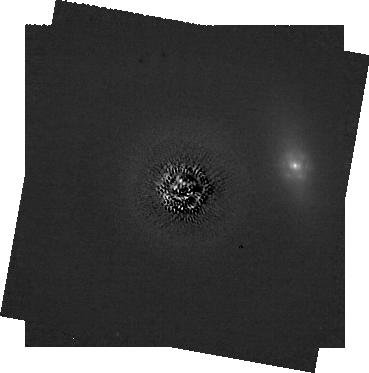
Target: HD-107146. Instrument: NIRCAM/CORON. Filter: F182M+MASKRND. Exposure: 2.1 h. Observation ID: jw02780-c1012_t002_nircam_f182m-maskrnd-sub320a335r

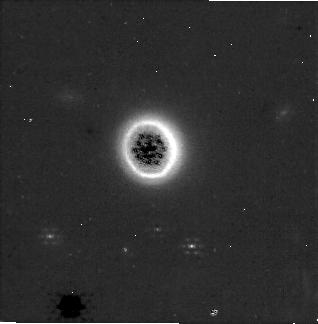
Target: HD-181327. Instrument: NIRCAM/CORON. Filter: F250M+MASKRND. Exposure: 28 min. Observation ID: jw02780-c1014_t001_nircam_f250m-maskrnd-sub320a335r

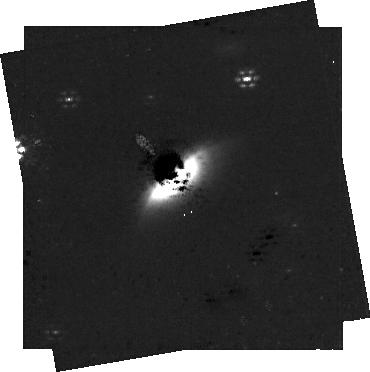
Target: HD-61005. Instrument: NIRCAM/CORON. Filter: F250M+MASKRND. Exposure: 56 min. Observation ID: jw02780-c1022_t004_nircam_f250m-maskrnd-sub320a335r

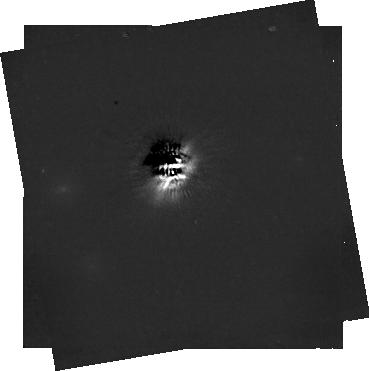
Target: HD-32297. Instrument: NIRCAM/CORON. Filter: F444W+MASKRND. Exposure: 56 min. Observation ID: jw02780-c1016_t005_nircam_f444w-maskrnd-sub320a335r

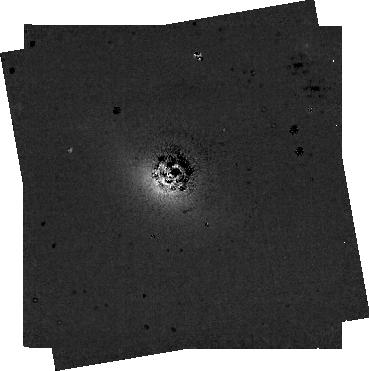
Target: HD-10647. Instrument: NIRCAM/CORON. Filter: F300M+MASKRND. Exposure: 1 h. Observation ID: jw02780-c1011_t003_nircam_f300m-maskrnd-sub320a335r

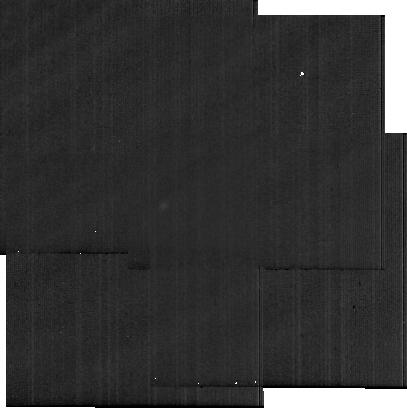
Target: HD10647MIRI_BCKG. Instrument: MIRI. Filter: F2100W. Exposure: 36 min. Observation ID: jw02780-o001_t012_miri_f2100w-sub256

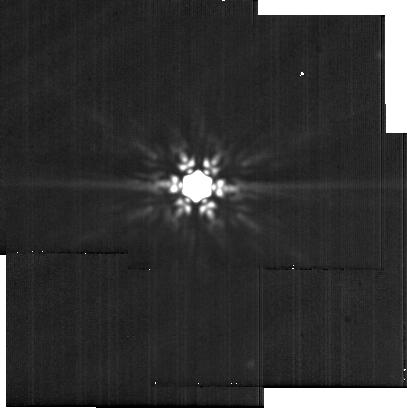
Target: HD-10647-PSF. Instrument: MIRI. Filter: F2100W. Exposure: 36 min. Observation ID: jw02780-o006_t008_miri_f2100w-sub256

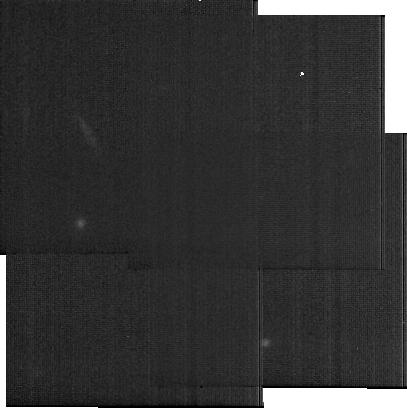
Target: HD107146MIRI_BCKG. Instrument: MIRI. Filter: F2100W. Exposure: 33 min. Observation ID: jw02780-o007_t013_miri_f2100w-sub256

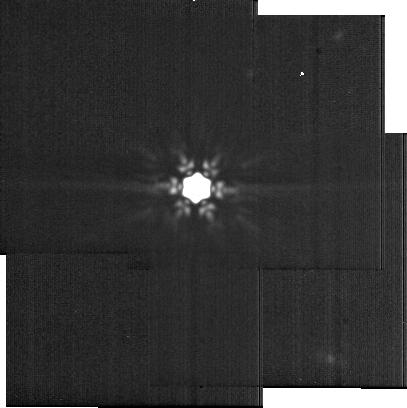
Target: HD-107146-PSF. Instrument: MIRI. Filter: F2100W. Exposure: 33 min. Observation ID: jw02780-o012_t007_miri_f2100w-sub256

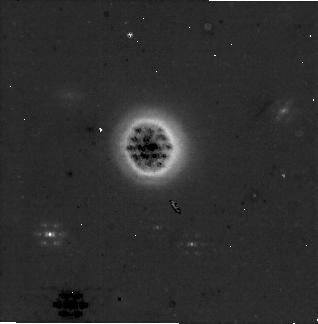
Target: HD-181327. Instrument: NIRCAM/CORON. Filter: F335M+MASKRND. Exposure: 28 min. Observation ID: jw02780-c1014_t001_nircam_f335m-maskrnd-sub320a335r

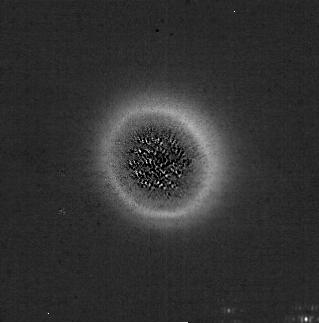
Target: HD-181327. Instrument: NIRCAM/CORON. Filter: F210M+MASKRND. Exposure: 56 min. Observation ID: jw02780-c1013_t001_nircam_f210m-maskrnd-sub320a335r

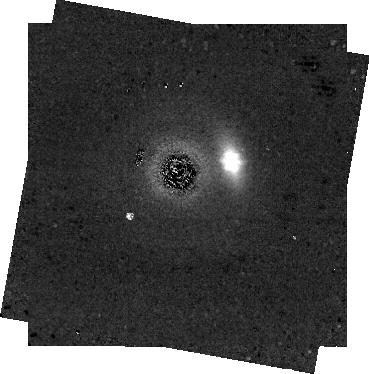
Target: HD-107146. Instrument: NIRCAM/CORON. Filter: F250M+MASKRND. Exposure: 1 h. Observation ID: jw02780-c1012_t002_nircam_f250m-maskrnd-sub320a335r

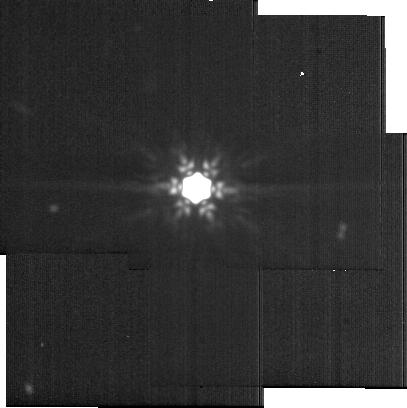
Target: HD-107146. Instrument: MIRI. Filter: F2100W. Exposure: 33 min. Observation ID: jw02780-o009_t002_miri_f2100w-sub256

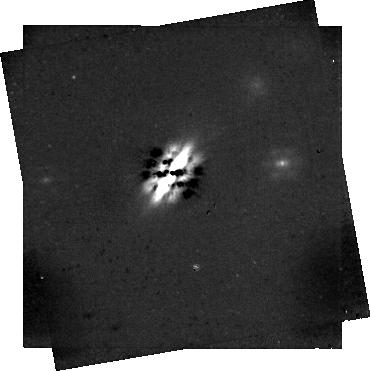
Target: HD-32297. Instrument: NIRCAM/CORON. Filter: F444W+MASKRND. Exposure: 56 min. Observation ID: jw02780-c1019_t005_nircam_f444w-maskrnd-sub320a335r

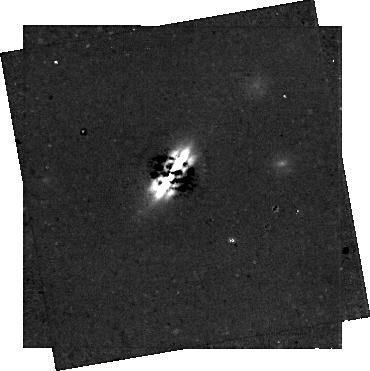
Target: HD-32297. Instrument: NIRCAM/CORON. Filter: F300M+MASKRND. Exposure: 56 min. Observation ID: jw02780-c1019_t005_nircam_f300m-maskrnd-sub320a335r

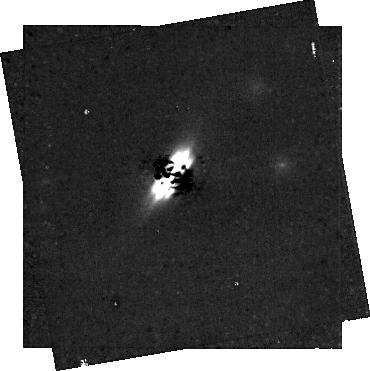
Target: HD-32297. Instrument: NIRCAM/CORON. Filter: F250M+MASKRND. Exposure: 56 min. Observation ID: jw02780-c1019_t005_nircam_f250m-maskrnd-sub320a335r

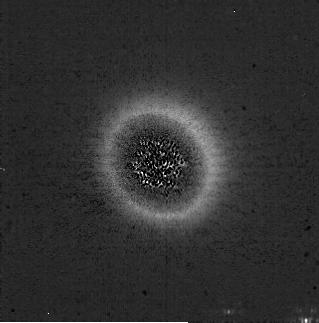
Target: HD-181327. Instrument: NIRCAM/CORON. Filter: F182M+MASKRND. Exposure: 56 min. Observation ID: jw02780-c1013_t001_nircam_f182m-maskrnd-sub320a335r

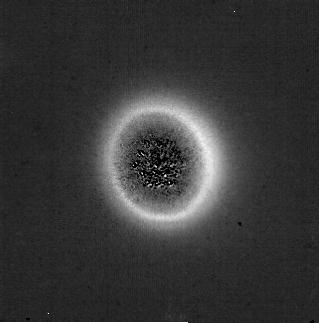
Target: HD-181327. Instrument: NIRCAM/CORON. Filter: F182M+MASKRND. Exposure: 56 min. Observation ID: jw02780-c1014_t001_nircam_f182m-maskrnd-sub320a335r

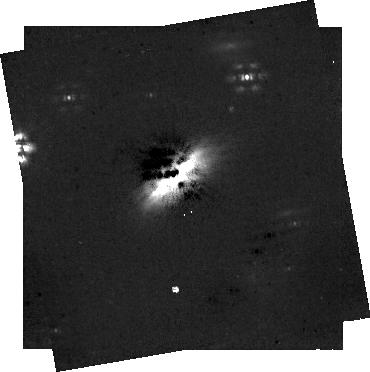
Target: HD-61005. Instrument: NIRCAM/CORON. Filter: F444W+MASKRND. Exposure: 56 min. Observation ID: jw02780-c1022_t004_nircam_f444w-maskrnd-sub320a335r

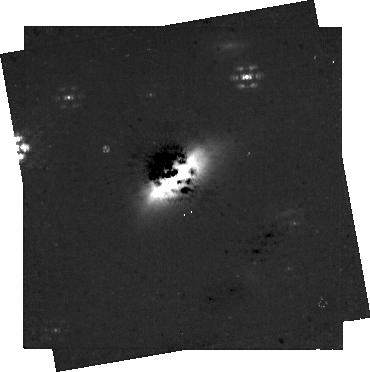
Target: HD-61005. Instrument: NIRCAM/CORON. Filter: F335M+MASKRND. Exposure: 56 min. Observation ID: jw02780-c1022_t004_nircam_f335m-maskrnd-sub320a335r

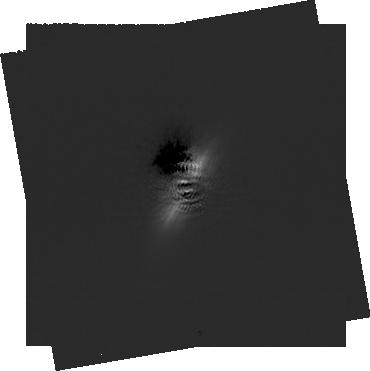
Target: HD-32297. Instrument: NIRCAM/CORON. Filter: F182M+MASKRND. Exposure: 1.9 h. Observation ID: jw02780-c1016_t005_nircam_f182m-maskrnd-sub320a335r

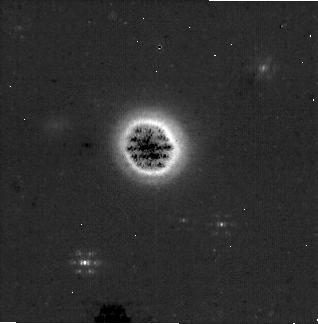
Target: HD-181327. Instrument: NIRCAM/CORON. Filter: F335M+MASKRND. Exposure: 28 min. Observation ID: jw02780-c1013_t001_nircam_f335m-maskrnd-sub320a335r

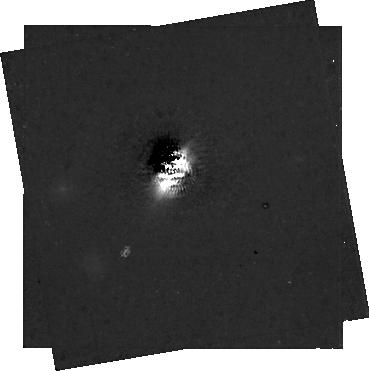
Target: HD-32297. Instrument: NIRCAM/CORON. Filter: F335M+MASKRND. Exposure: 56 min. Observation ID: jw02780-c1016_t005_nircam_f335m-maskrnd-sub320a335r

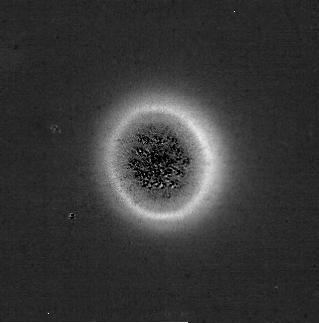
Target: HD-181327. Instrument: NIRCAM/CORON. Filter: F210M+MASKRND. Exposure: 56 min. Observation ID: jw02780-c1014_t001_nircam_f210m-maskrnd-sub320a335r

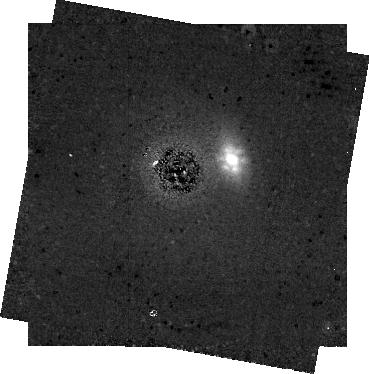
Target: HD-107146. Instrument: NIRCAM/CORON. Filter: F335M+MASKRND. Exposure: 1 h. Observation ID: jw02780-c1012_t002_nircam_f335m-maskrnd-sub320a335r

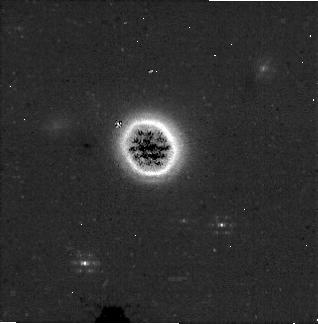
Target: HD-181327. Instrument: NIRCAM/CORON. Filter: F300M+MASKRND. Exposure: 28 min. Observation ID: jw02780-c1013_t001_nircam_f300m-maskrnd-sub320a335r

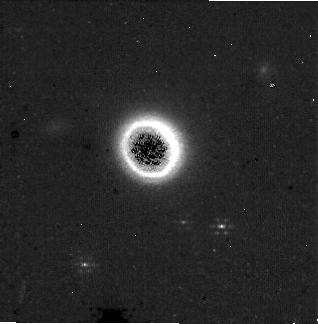
Target: HD-181327. Instrument: NIRCAM/CORON. Filter: F250M+MASKRND. Exposure: 28 min. Observation ID: jw02780-c1013_t001_nircam_f250m-maskrnd-sub320a335r

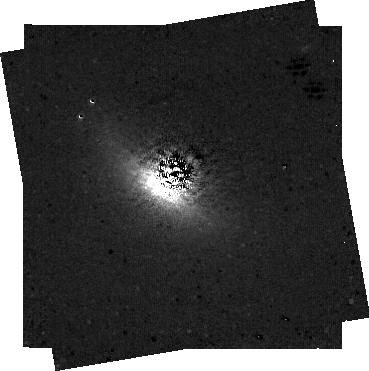
Target: HD-10647. Instrument: NIRCAM/CORON. Filter: F250M+MASKRND. Exposure: 1 h. Observation ID: jw02780-c1011_t003_nircam_f250m-maskrnd-sub320a335r

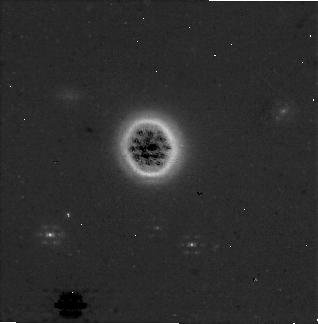
Target: HD-181327. Instrument: NIRCAM/CORON. Filter: F300M+MASKRND. Exposure: 28 min. Observation ID: jw02780-c1014_t001_nircam_f300m-maskrnd-sub320a335r

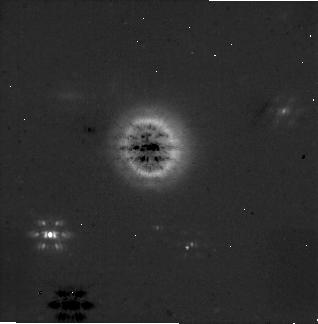
Target: HD-181327. Instrument: NIRCAM/CORON. Filter: F444W+MASKRND. Exposure: 28 min. Observation ID: jw02780-c1014_t001_nircam_f444w-maskrnd-sub320a335r

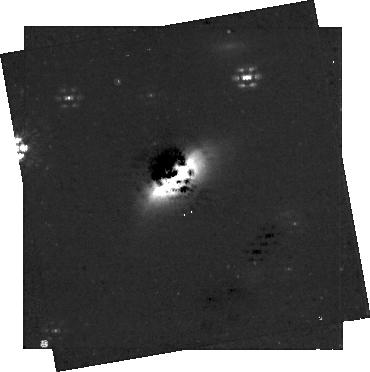
Target: HD-61005. Instrument: NIRCAM/CORON. Filter: F300M+MASKRND. Exposure: 56 min. Observation ID: jw02780-c1022_t004_nircam_f300m-maskrnd-sub320a335r

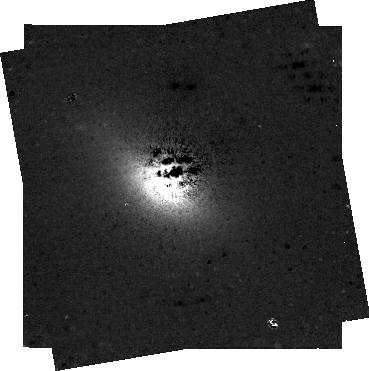
Target: HD-10647. Instrument: NIRCAM/CORON. Filter: F444W+MASKRND. Exposure: 1 h. Observation ID: jw02780-c1011_t003_nircam_f444w-maskrnd-sub320a335r

Coronagraphic Imaging of Scattered light Debris Disks - Cycle 2 (PI: Gaspar, Andras)

Following the epoch of planetary system formation (1-10 Myr), the bodies that were not aggregated by the larger planets remain in orbit around the central star and undergo a long timescale collisional cascade. The systems are void of gas by this time and the collisional processing provides a continuous source of micron size dust particles. These disks of particles, ranging in size from microns to kilometers, are called debris disks. The Near-Infrared Camera (NIRCam) onboard the James Webb Space Telescope (JWST) will provide us images of nearby debris disks at HST-like resolution at near-infrared wavelengths, with great sensitivity. The technological advancements enable us to study the composition of the solid particles in these systems. Multi-wavelength scattered light imaging will reveal the water-ice, carbon-dioxide ice and tholin composition of the dust. While water is necessary for life to emerge in other worlds, tholins have been shown to be common in the outer regions of the solar system. Assessing the similarities and dissimmilarities of materials between these systems and our solar system will help place our own world into context. Within our program, we will observe the following previously well studied (at other wavelengths) systems: HD 181327, HD 107146, HD 10647, HD 61005, and HD 32297. This program is a continuation of our Cycle 1 PID 1183 program, to complete the filter set of observations, utilizing the simultaneous SW/LW coronagraphy that is to be enabled for Cycle 2. Note: Programs 1183 and 2780 were merged back together into a single program (under PID 2780) following the commissioning of SW/LW simultaneous coronagraphy. (05/24/23) Note: Our HD 10647 and HD 10746 observations were augmented in June/2023 with additional MIRI observations, using the F2100W filter.